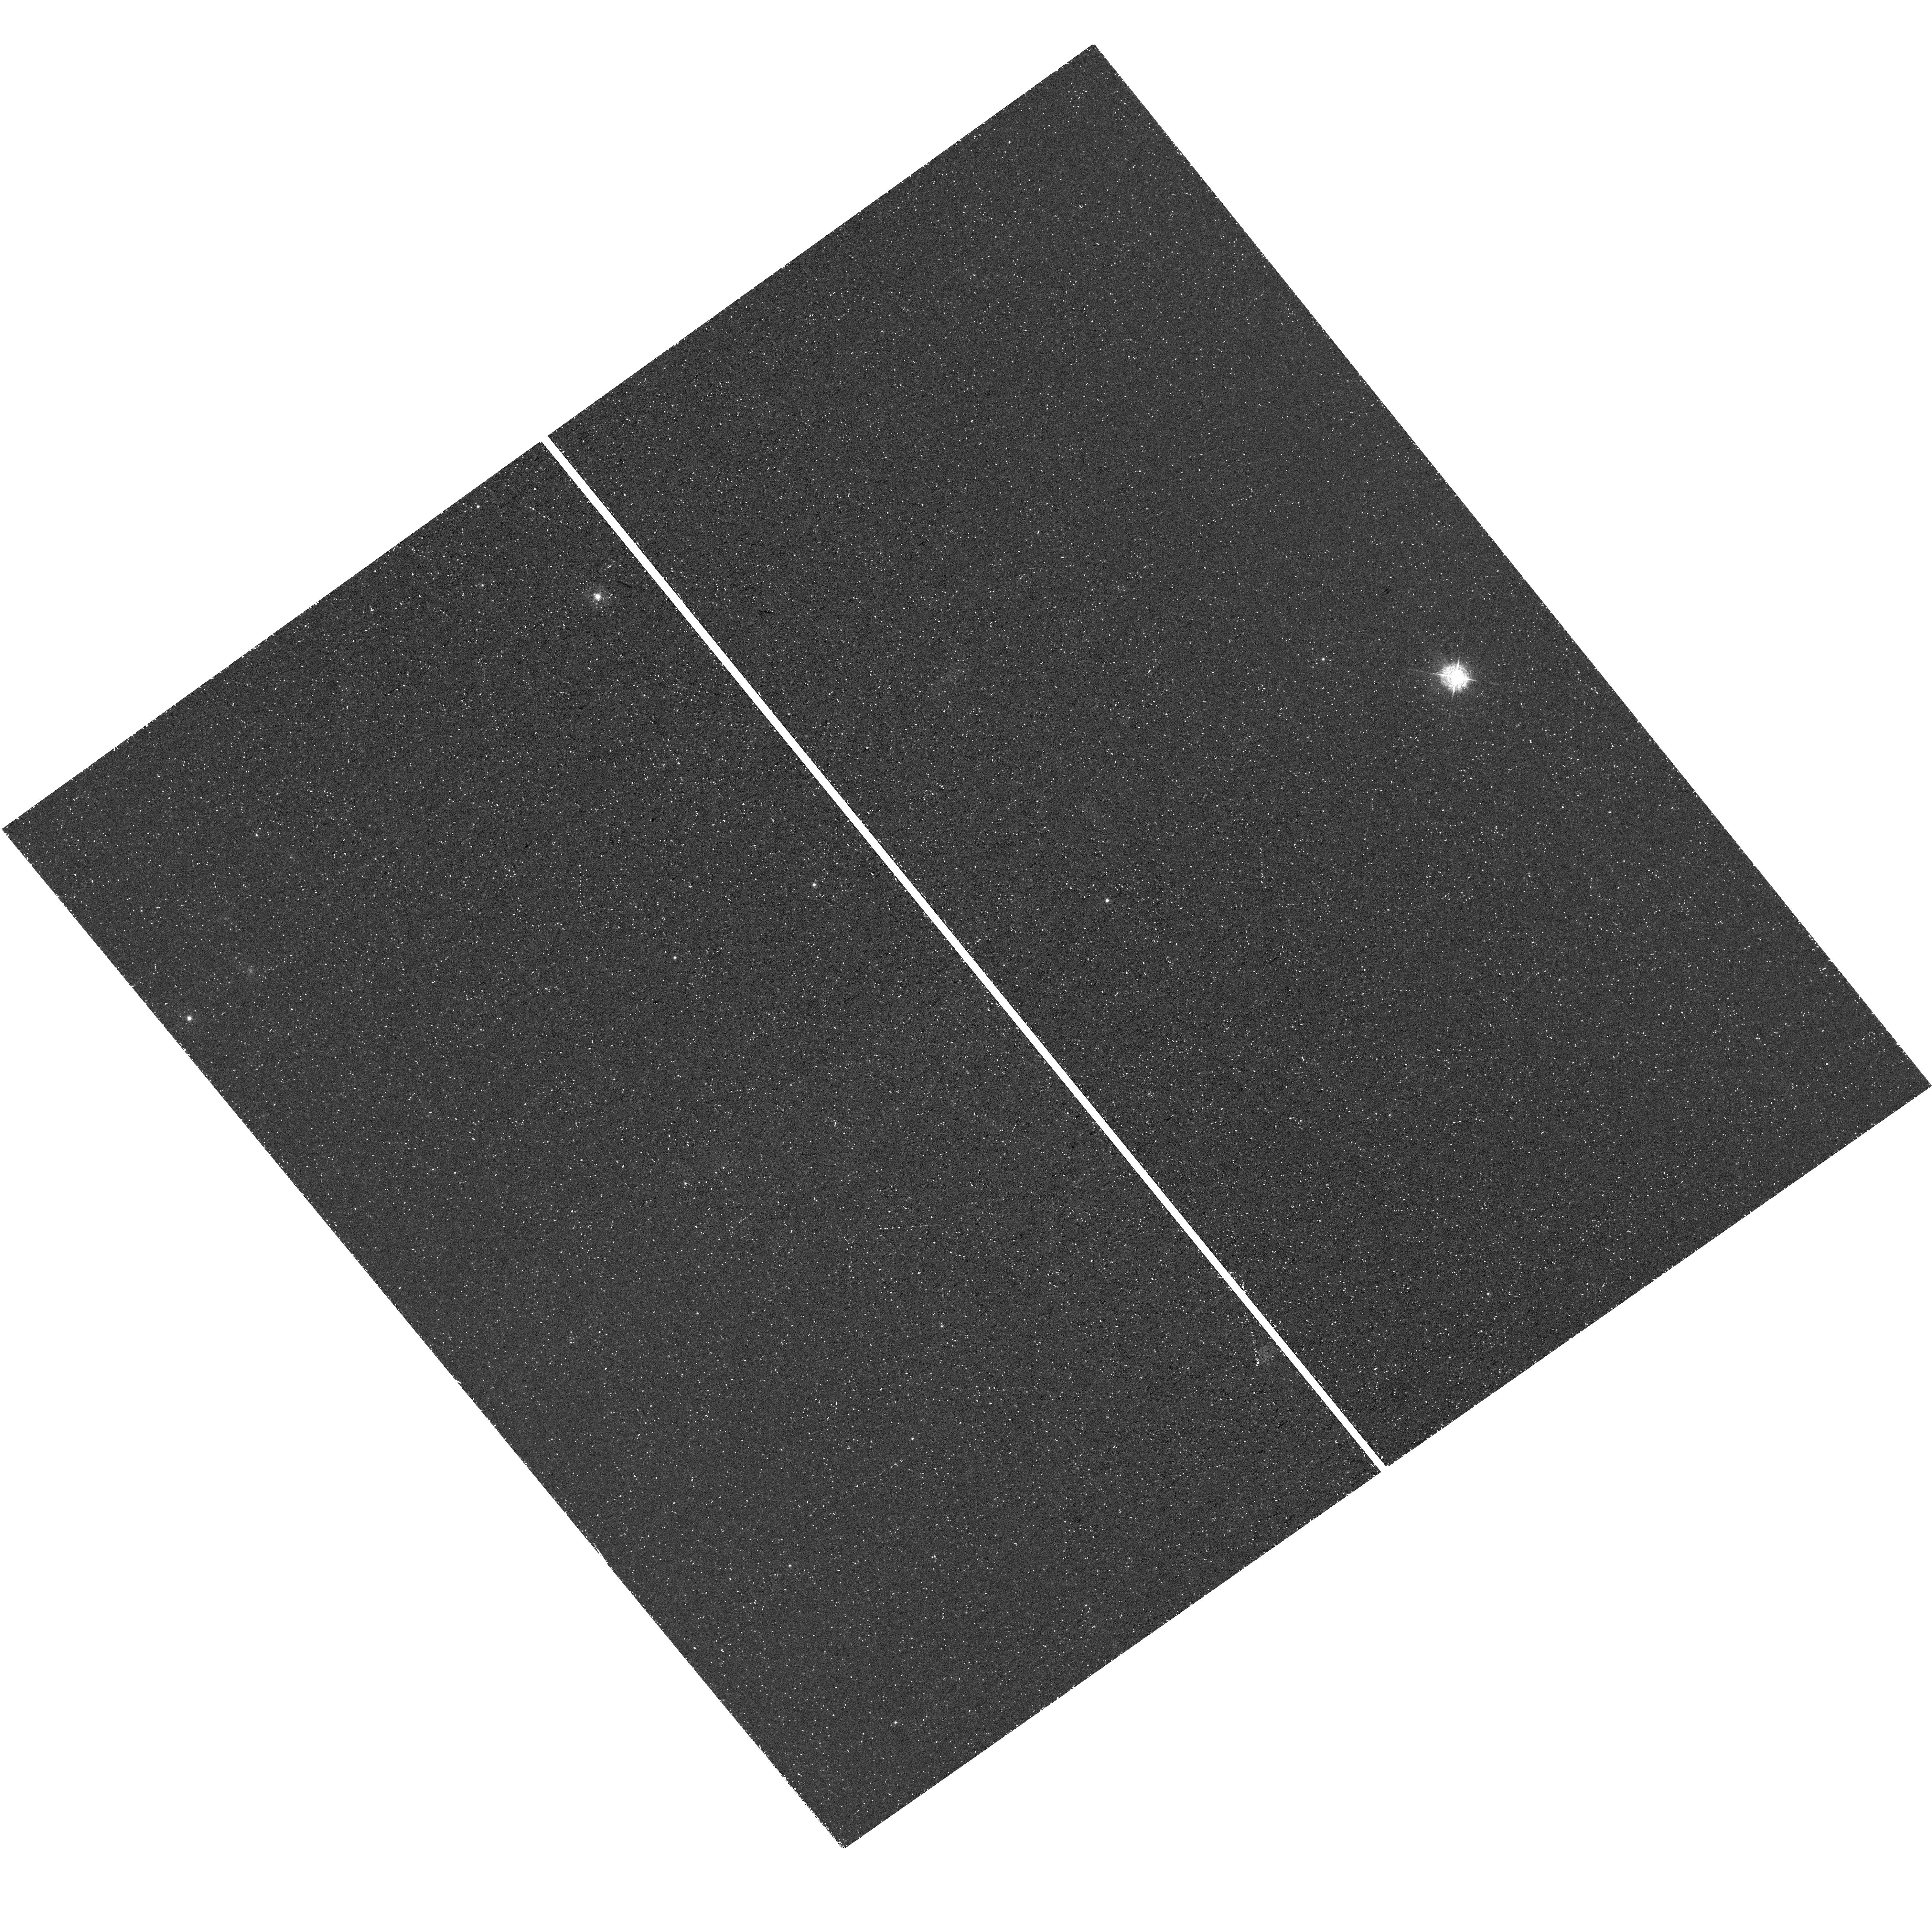
Target: ANDROMEDA-X. Instrument: WFC3/UVIS. Filter: F395N. Exposure: 1.4 h. Observation ID: hst_18043_01_wfc3_uvis_f395n_ifor01

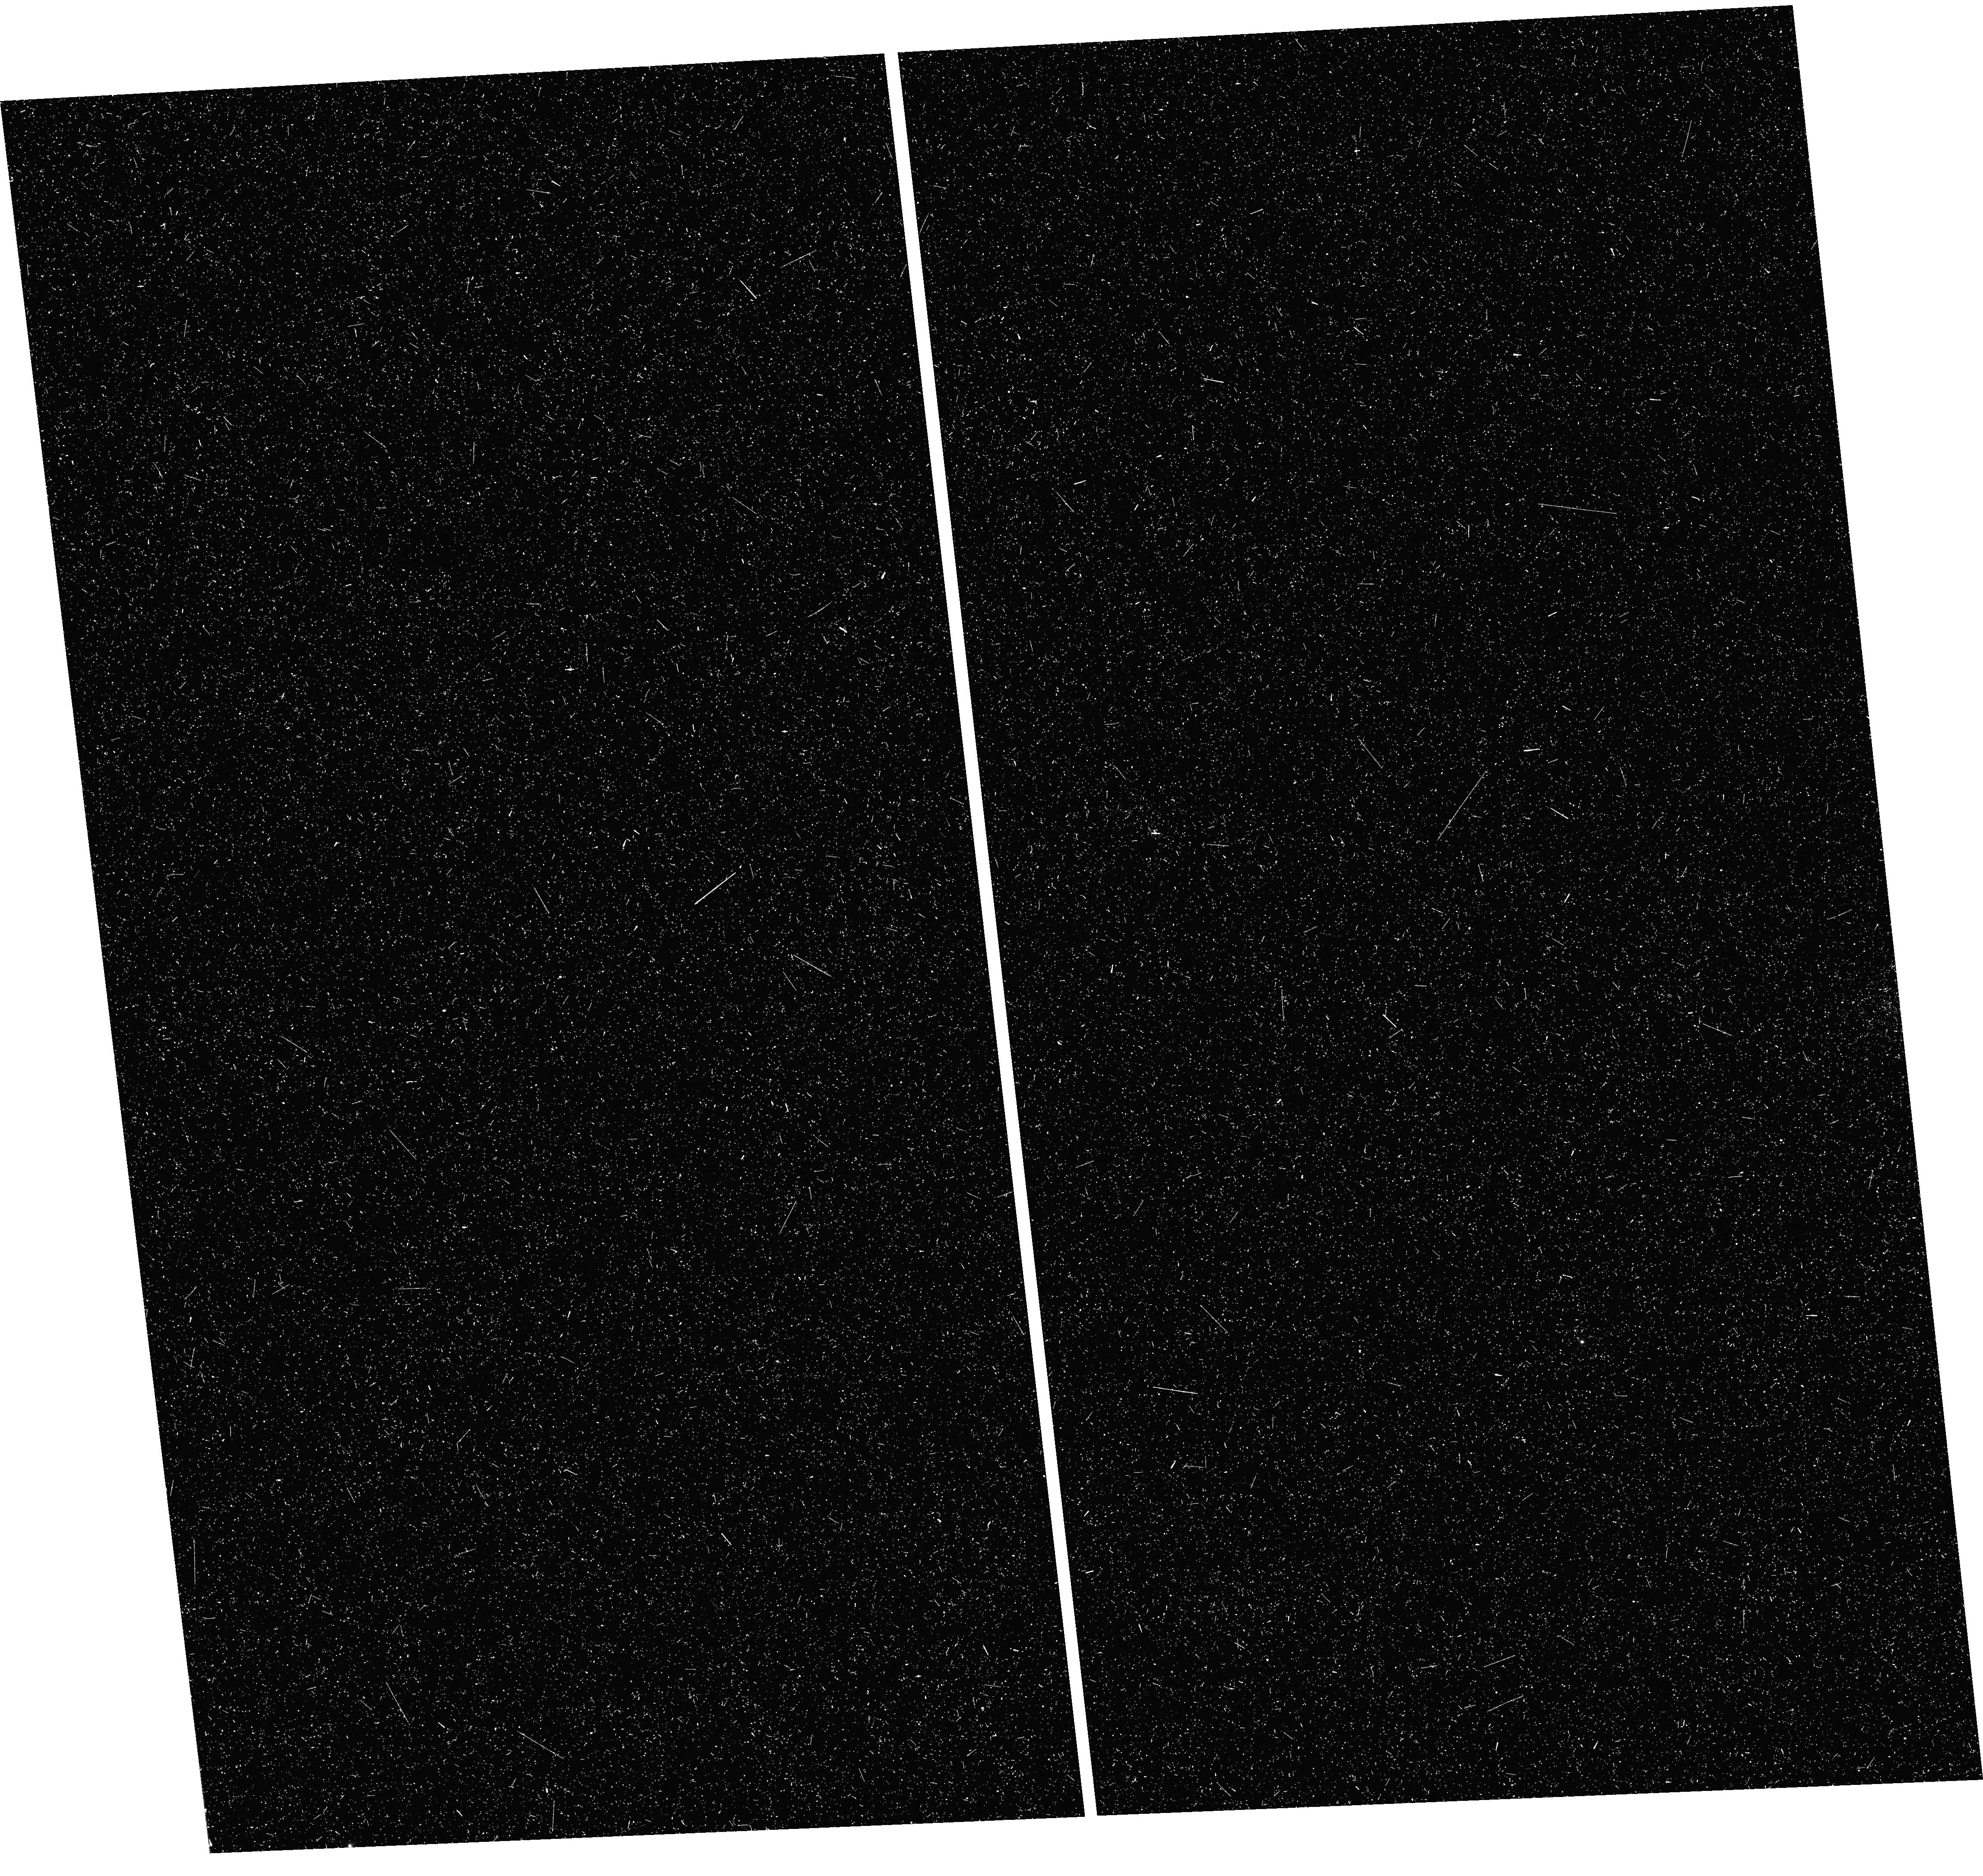
Target: ANDROMEDA-XII. Instrument: WFC3/UVIS. Filter: F395N. Exposure: 41 min. Observation ID: hst_18043_19_wfc3_uvis_f395n_ifor19

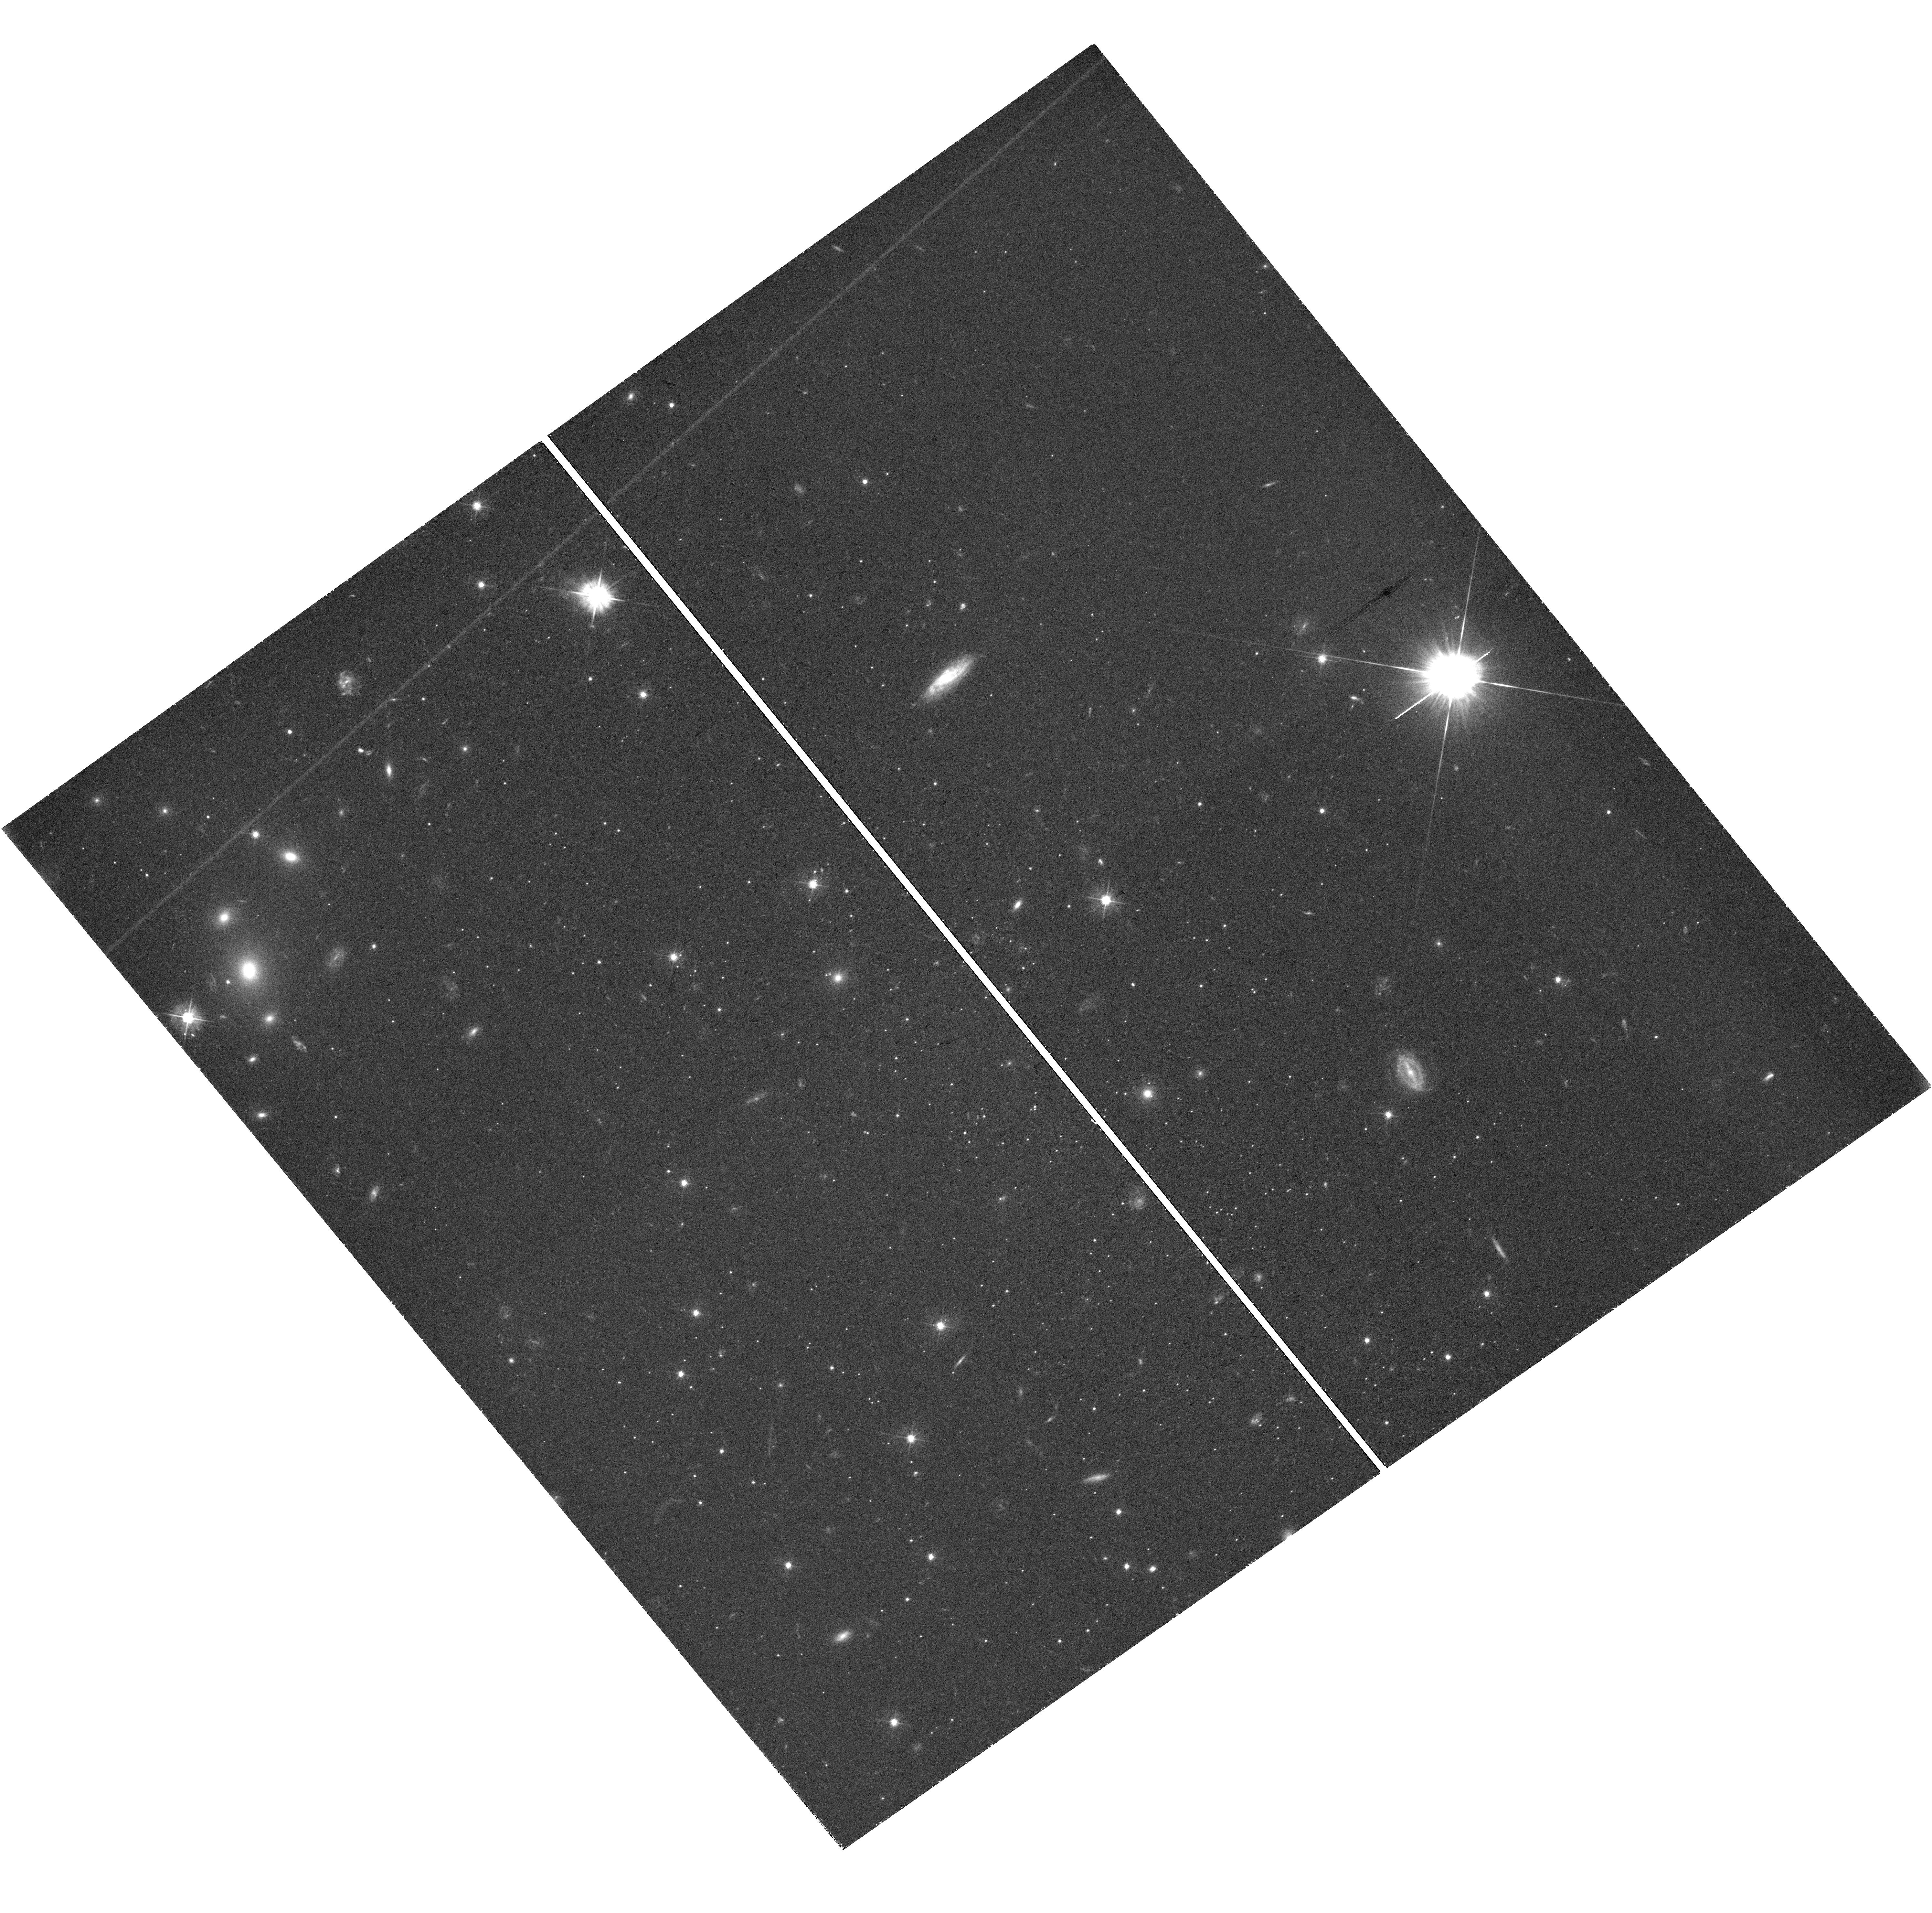
Target: ANDROMEDA-X. Instrument: WFC3/UVIS. Filter: F475W. Exposure: 1.3 h. Observation ID: hst_18043_06_wfc3_uvis_f475w_ifor06

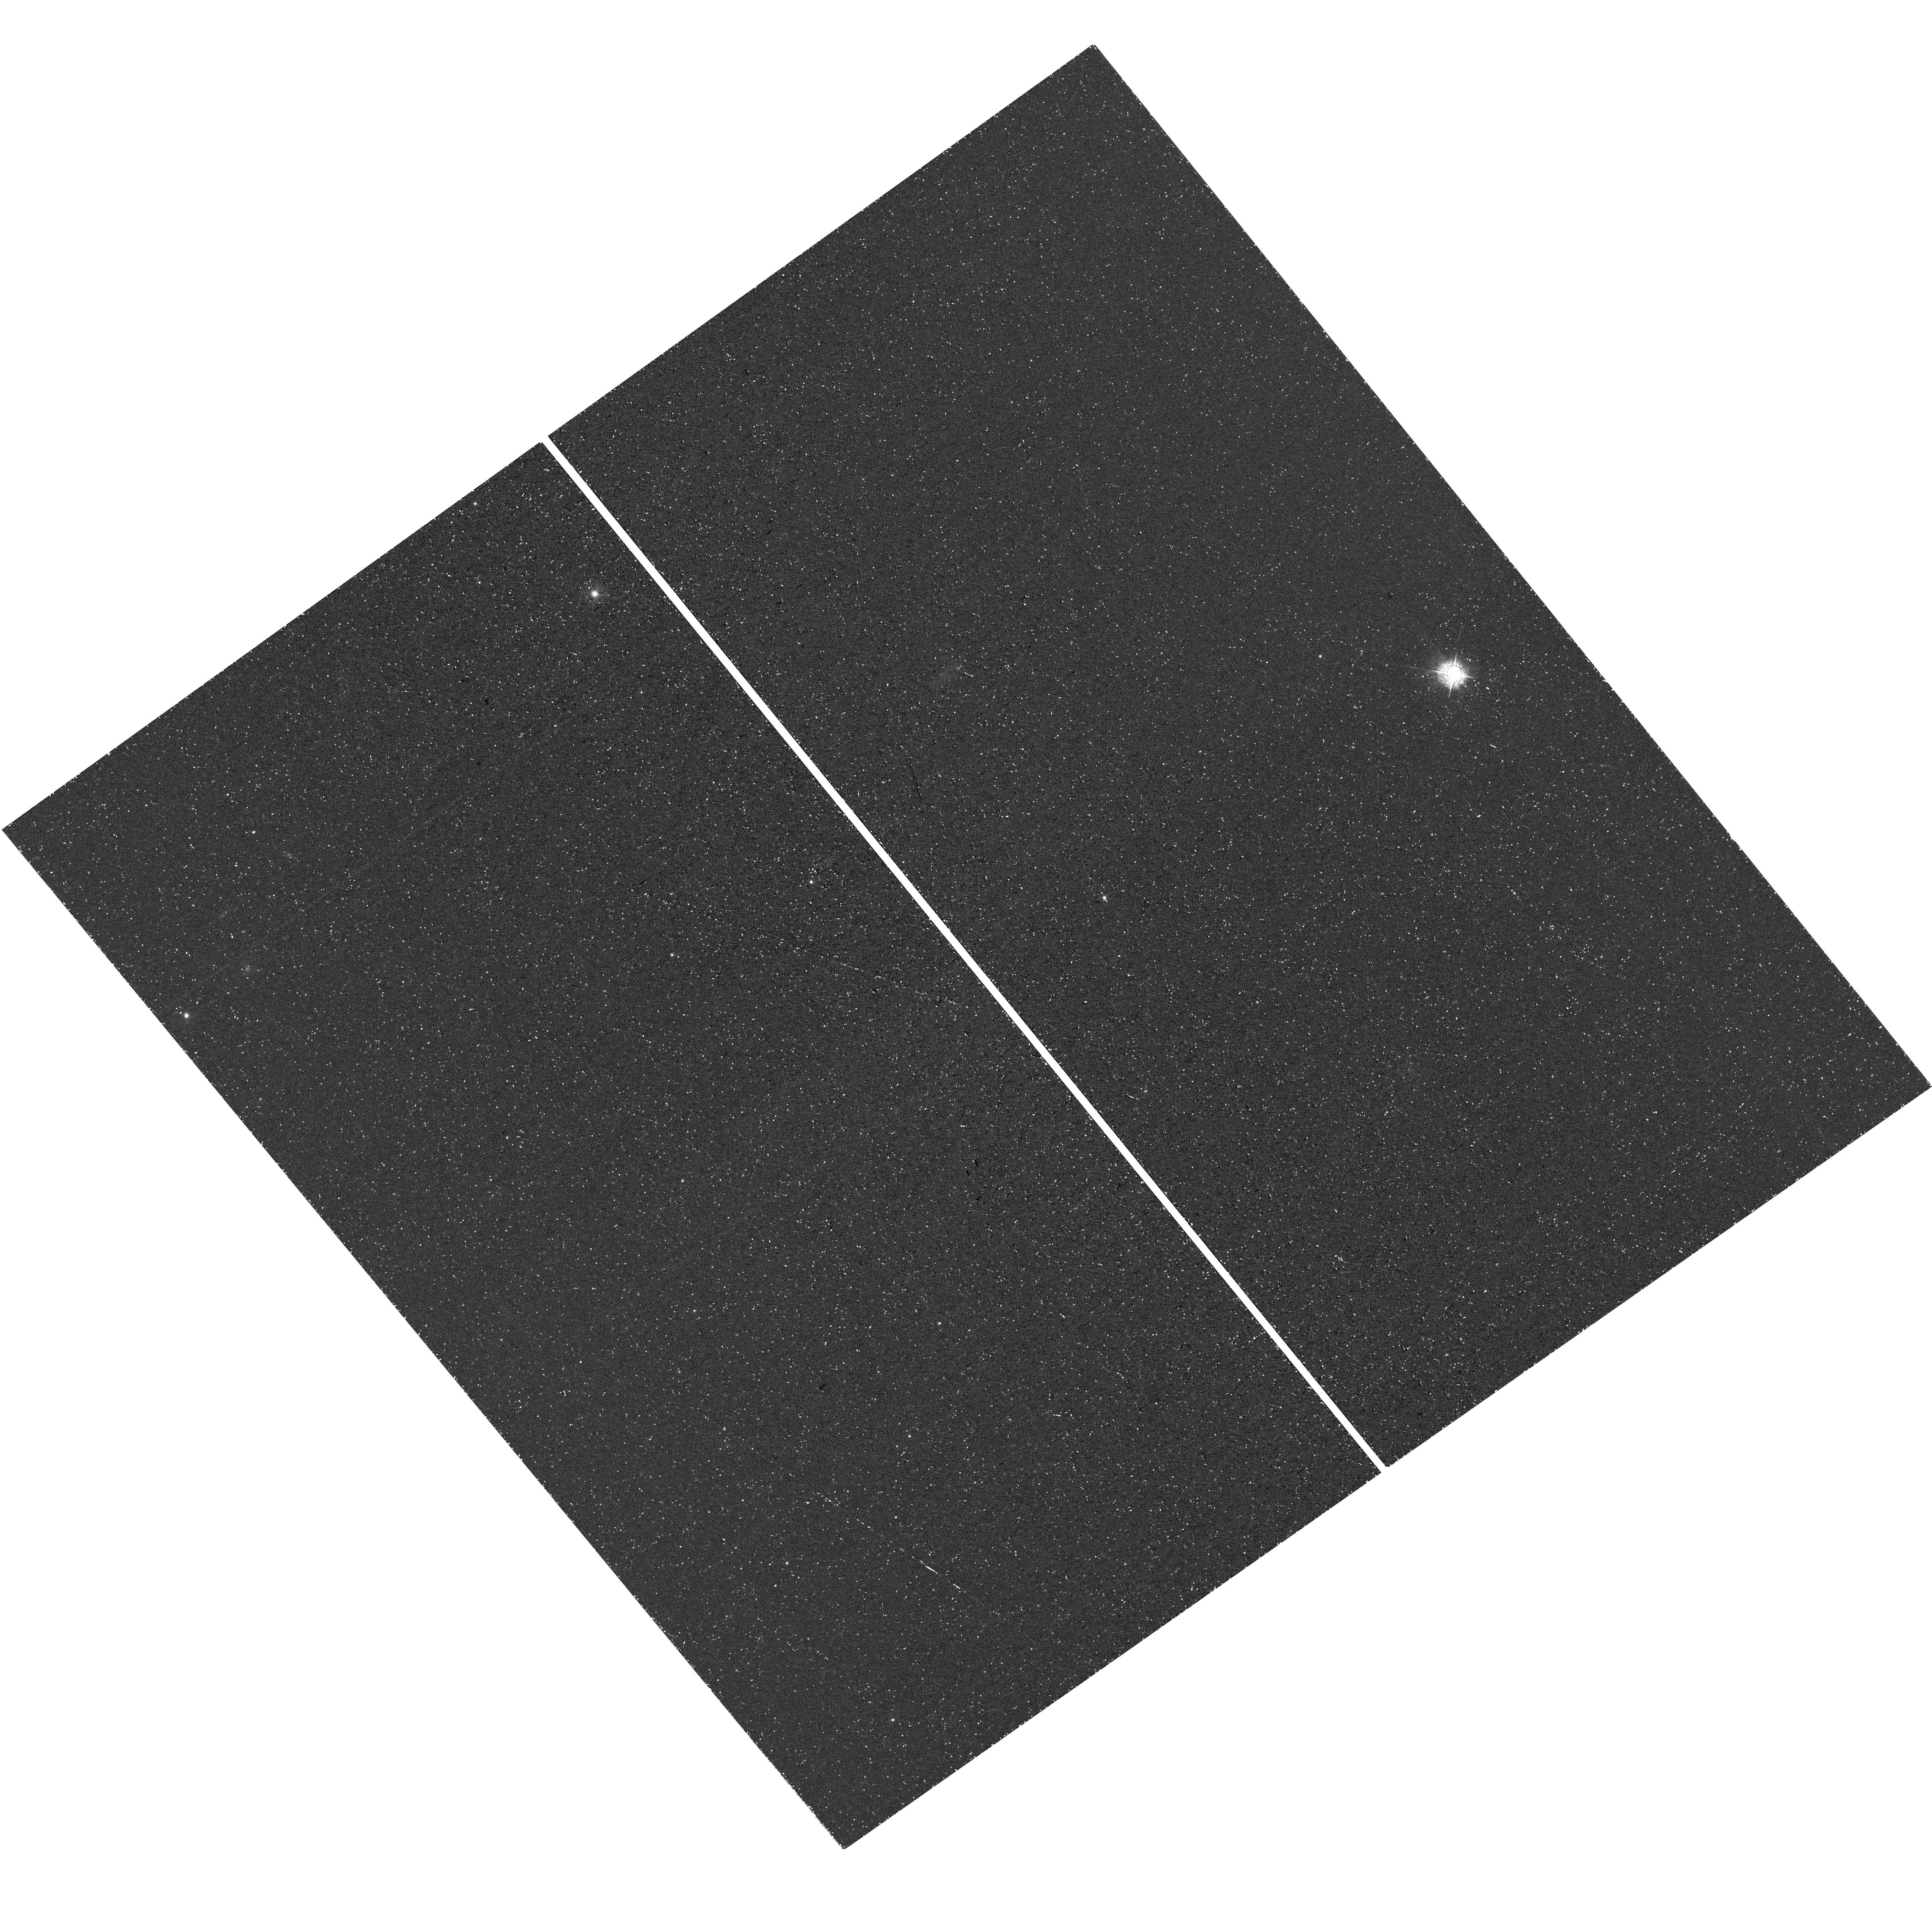
Target: ANDROMEDA-X. Instrument: WFC3/UVIS. Filter: F395N. Exposure: 1.4 h. Observation ID: hst_18043_03_wfc3_uvis_f395n_ifor03

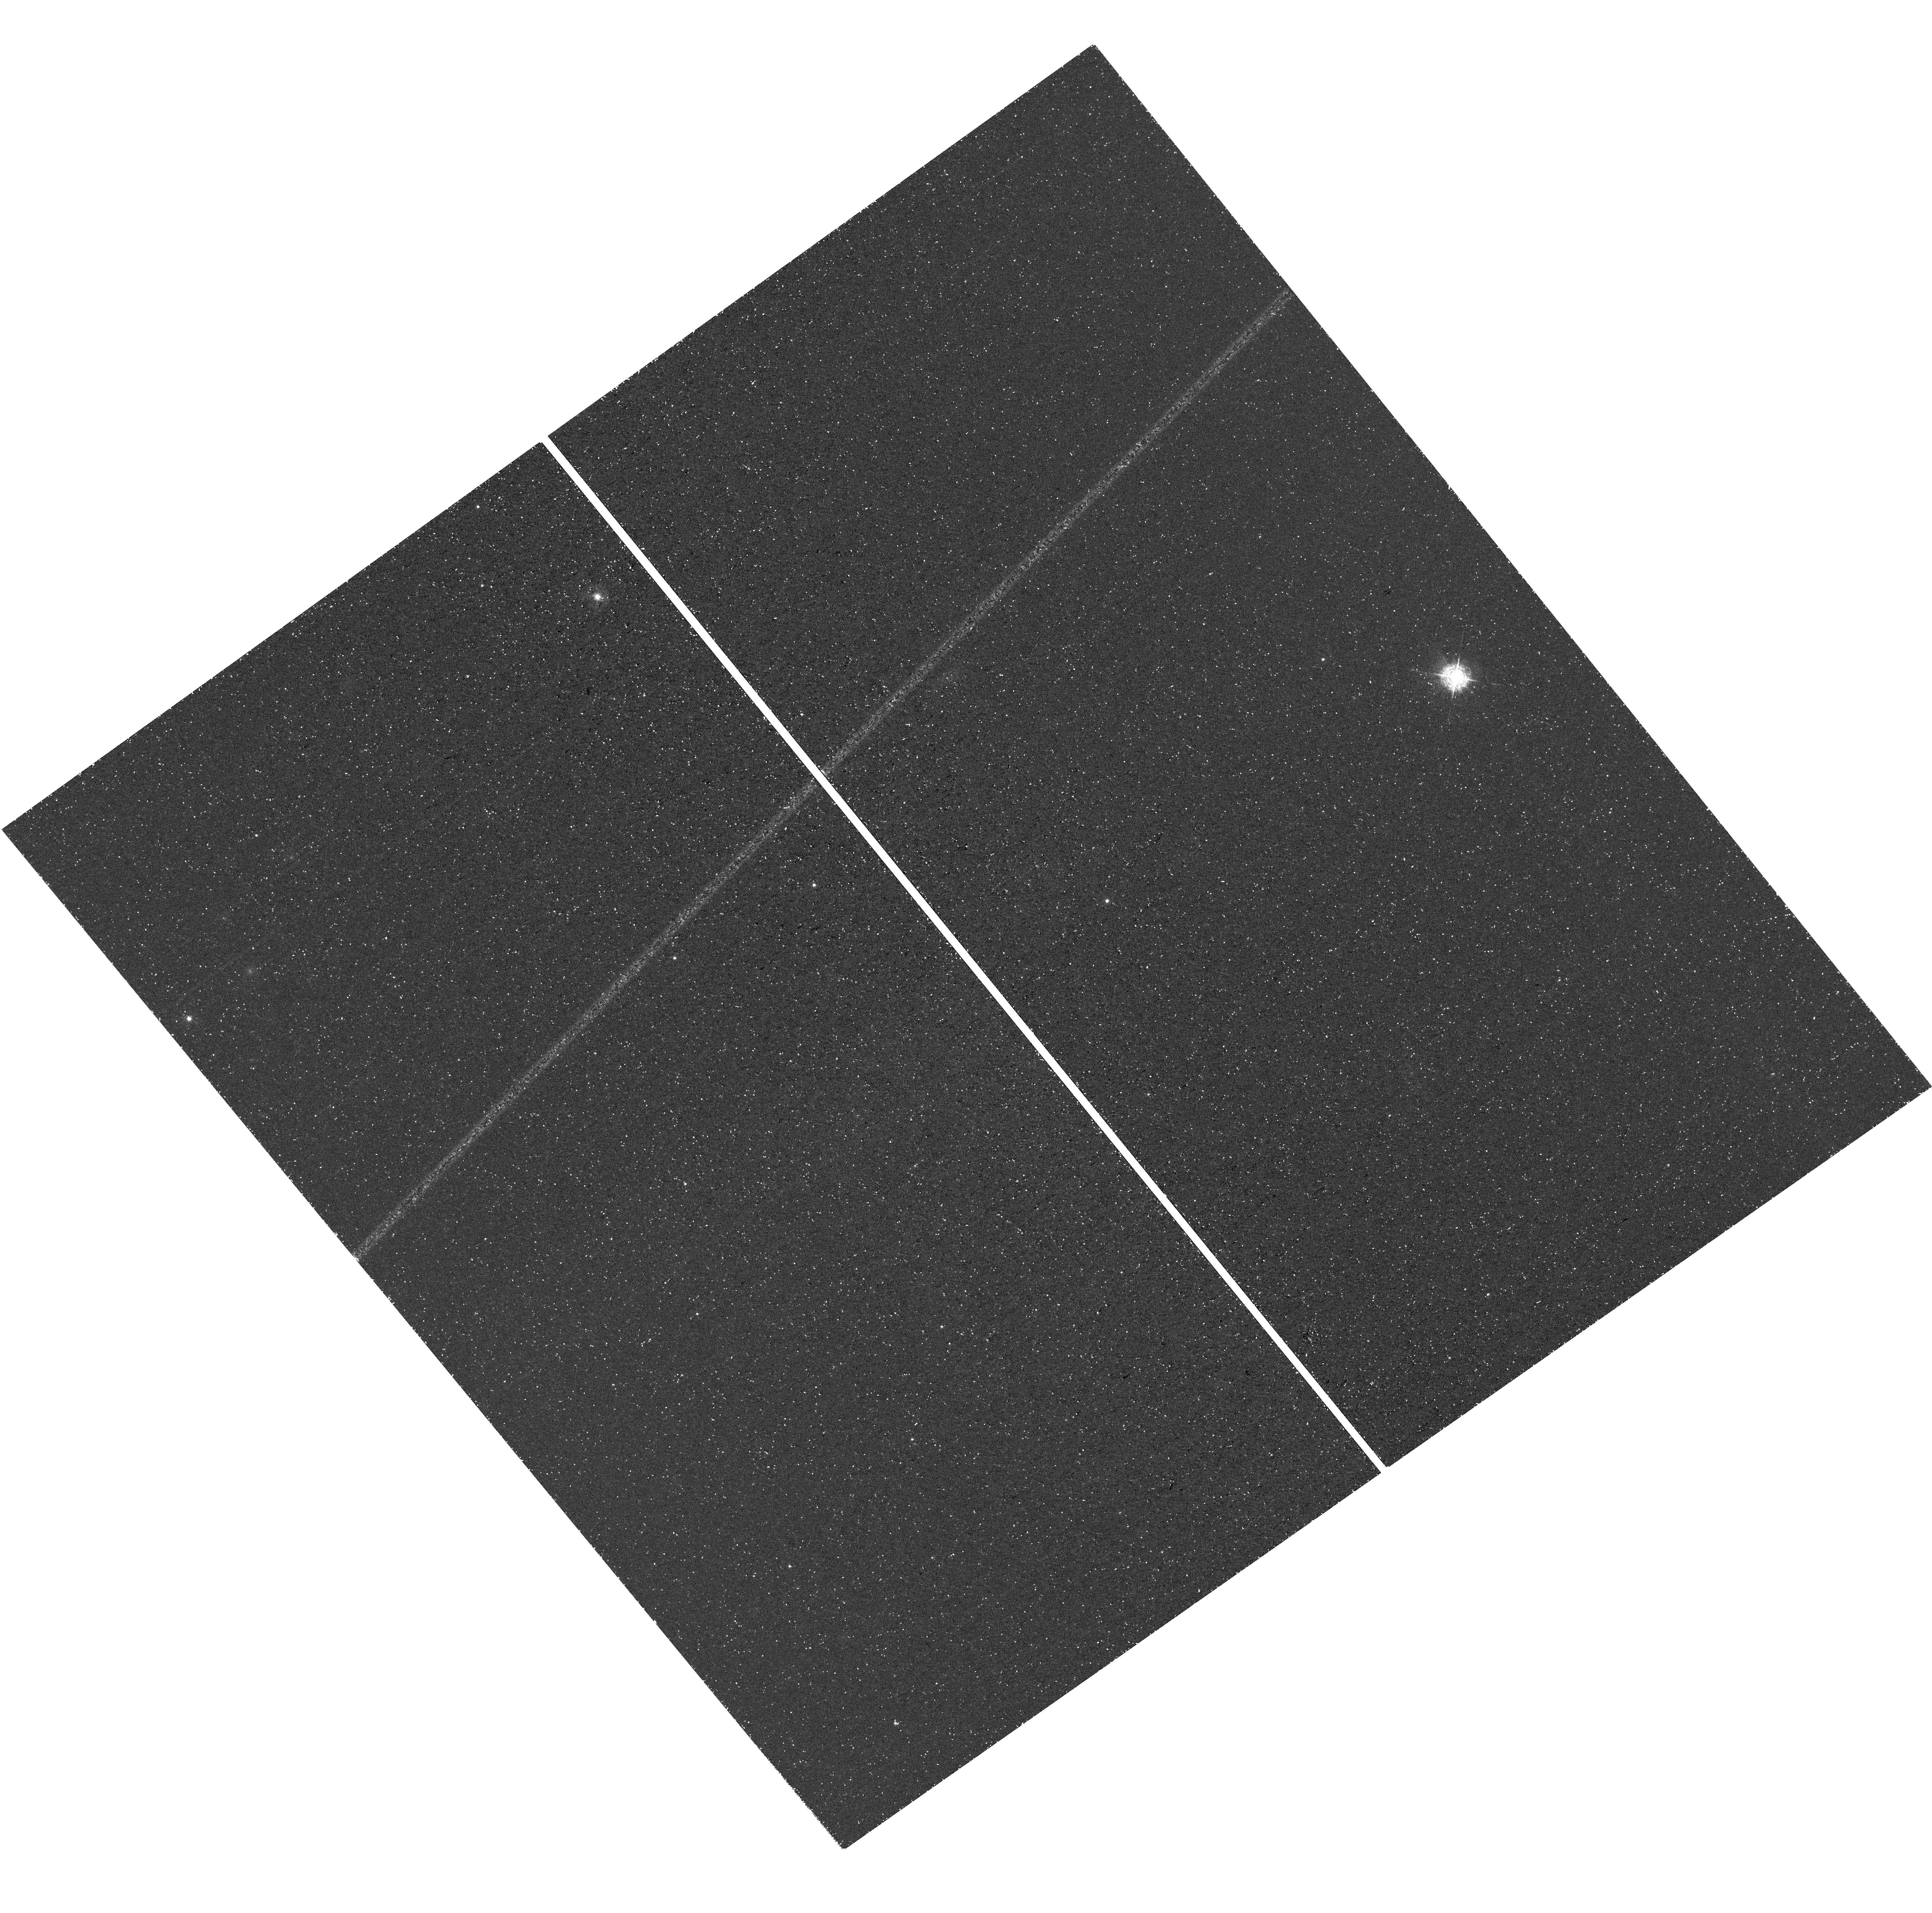
Target: ANDROMEDA-X. Instrument: WFC3/UVIS. Filter: F395N. Exposure: 1.4 h. Observation ID: hst_18043_05_wfc3_uvis_f395n_ifor05

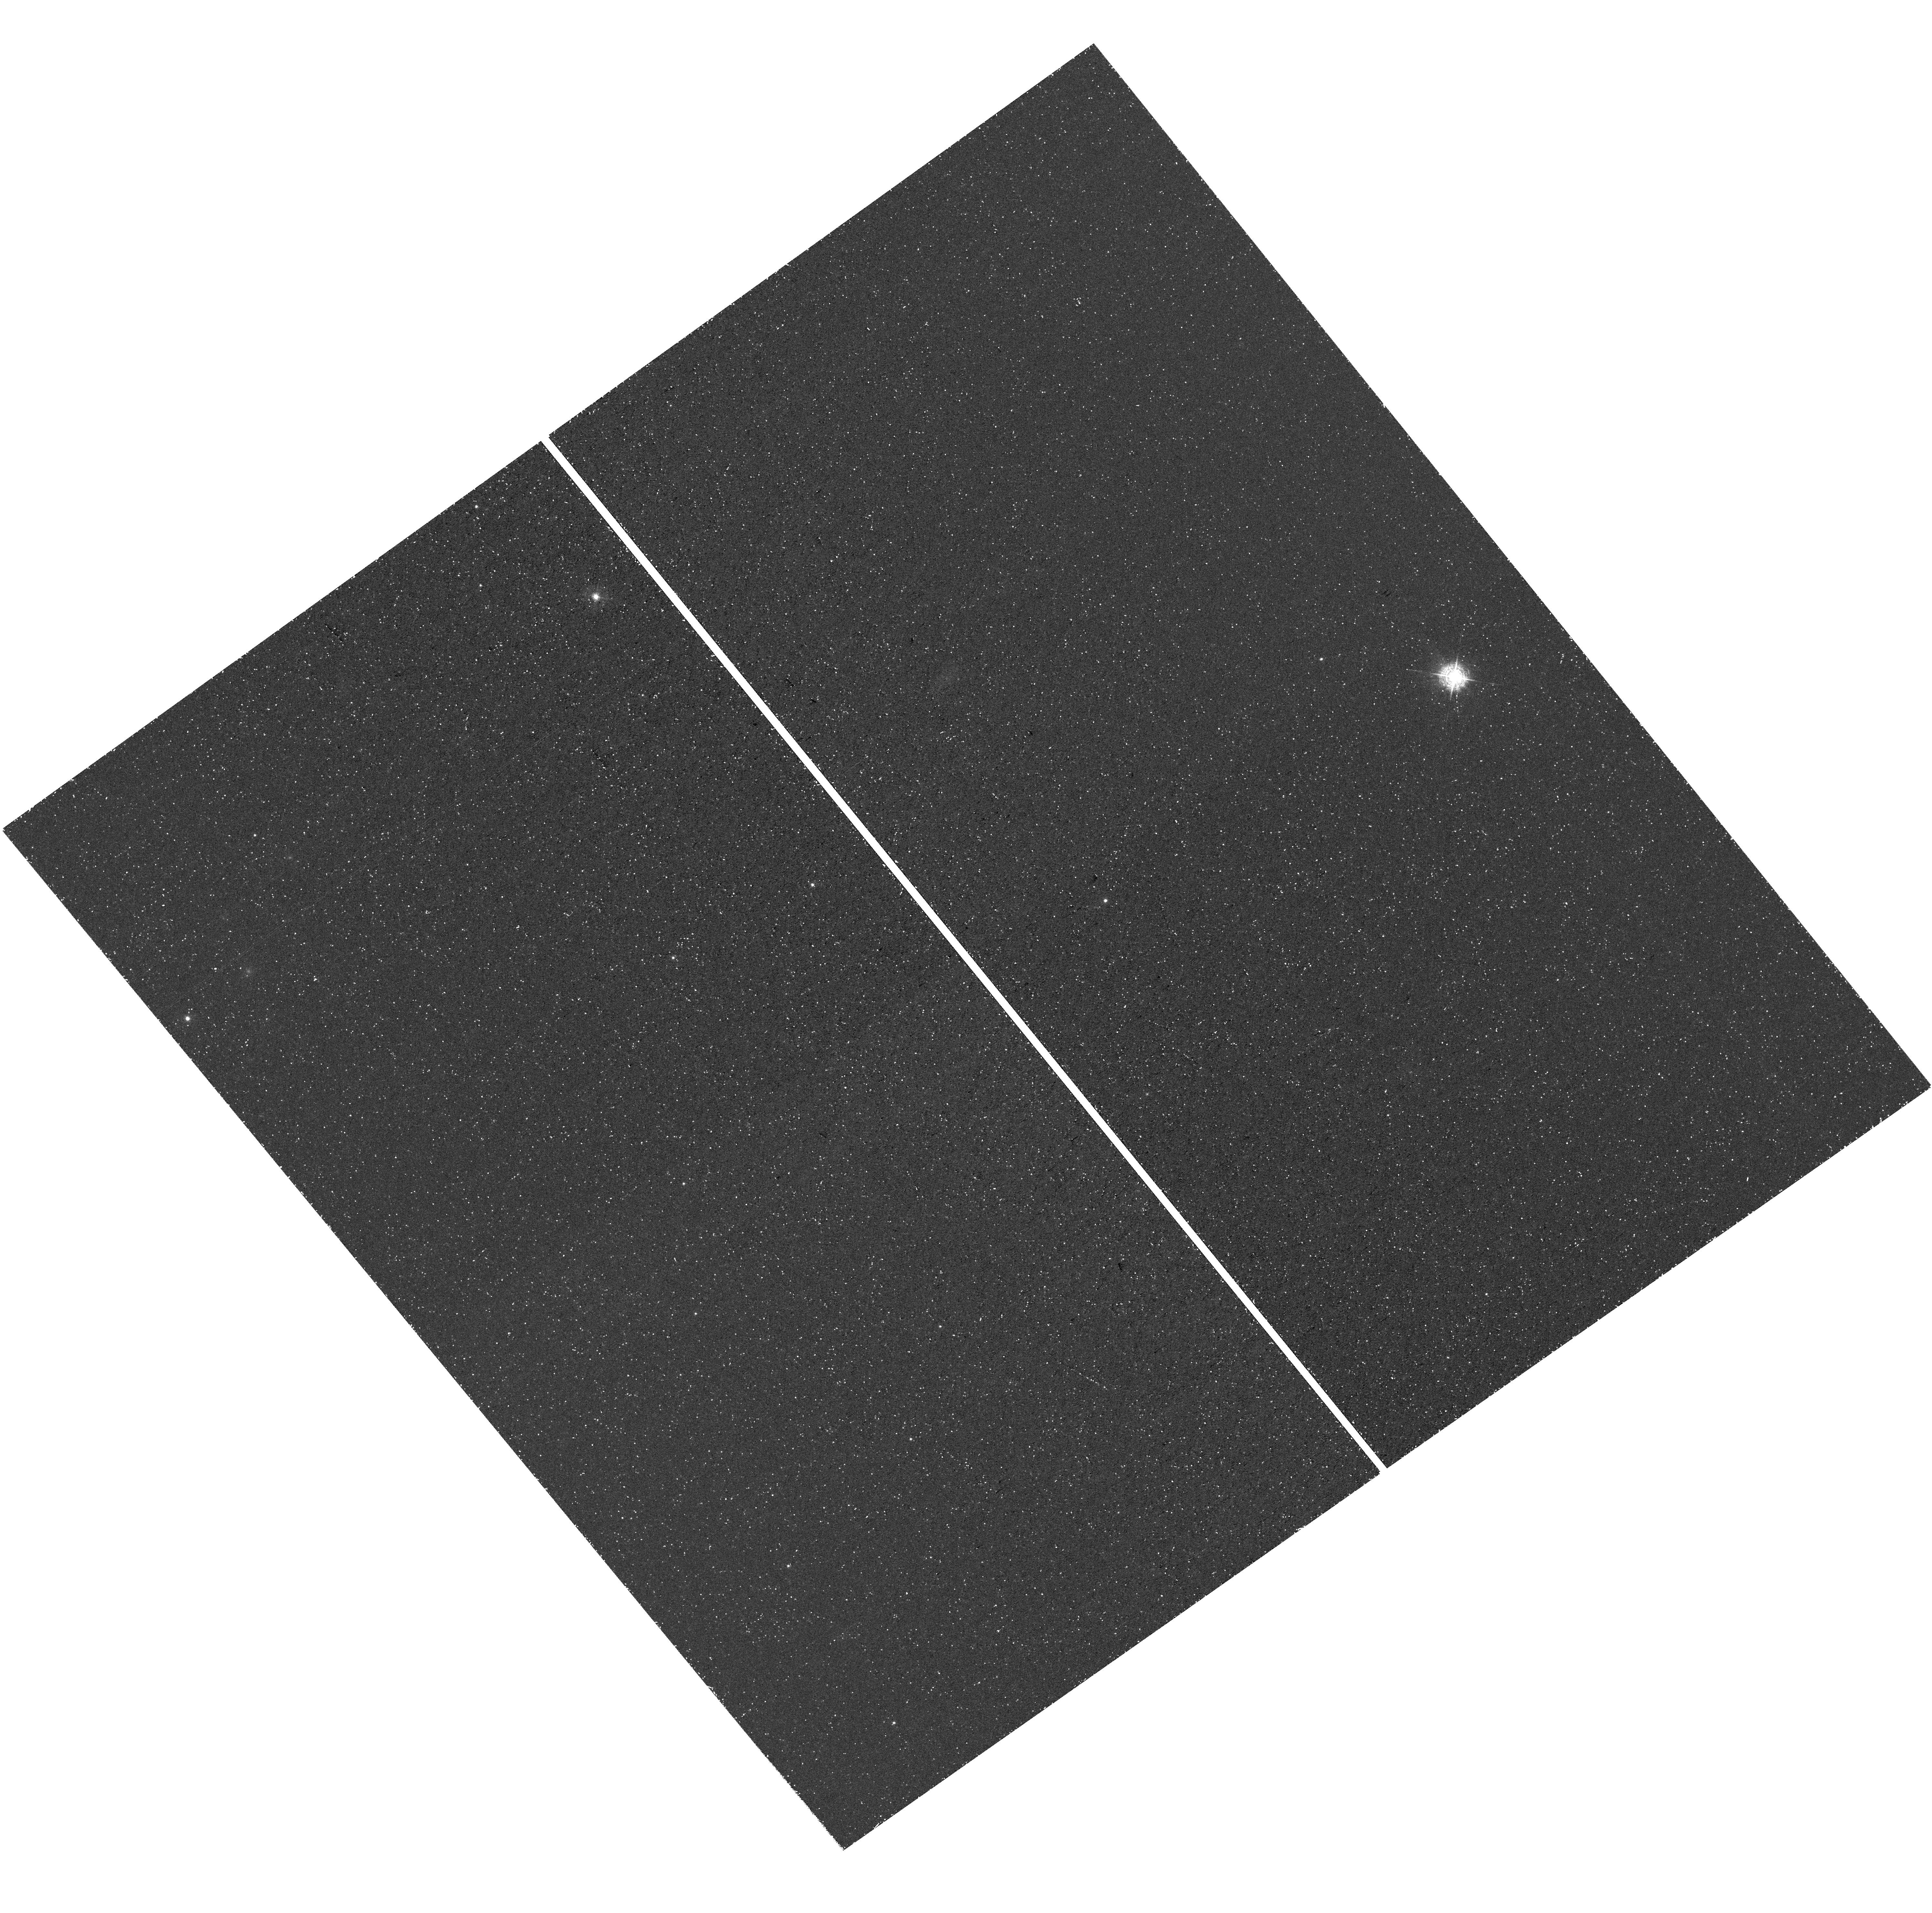
Target: ANDROMEDA-X. Instrument: WFC3/UVIS. Filter: F395N. Exposure: 1.4 h. Observation ID: hst_18043_02_wfc3_uvis_f395n_ifor02

The Metallicity Distribution Functions of M31 Ultra-Faint Dwarf Galaxies (PI: Weisz, Daniel R.)

We propose to measure the first well-populated stellar metallicity distributions (MDFs) in ultra-faint dwarf galaxies (UFDs) that orbit M31. We will use UVIS F395N (Ca H&K) and F475W imaging to measure precise metallicities (0.1-0.2 dex) of ~400 stars in 7 M31 UFDs, all of which show diverse and extended star formation that is not clearly compatible with quenching due to reionization, at odds with MW UFDs and expectations from cosmological simulations of galaxy formation. These extended SFHs leave unique imprints on each galaxy's MDF, which encode the signature of baryonic processes that shaped their evolution (e.g., inflows, outflows, stripping, SNe enrichment). From our MDFs we will: (i) measure the strength of feedback-induced outflows, via the mass-loading factor. We will compare them to predictions from cosmological simulations, which underestimate the strength and variation in outflows at low-redshifts and are unconstrained over the mass and age range of our sample; (ii) constrain the physical processes (e.g., stripping, gas depletion) that result in these galaxies quenching at intermediate cosmic epochs (z~2-5); (iii) search for metallicity gradients that have been discovered in some MW UFDs, but whose origins are unclear; (iv) catalog extremely metal-poor star ([Fe/H] < -3.5) candidates that will make for efficient community follow-up in the ELT era. This program will increase the number of stellar metalliticies in these galaxies by a factor of ~20. Measuring high-fidelity MDFs is only possible due to the excellent blue-sensitivity and angular resolution of HST -- no other ground- or space-based facility can acquire these data.